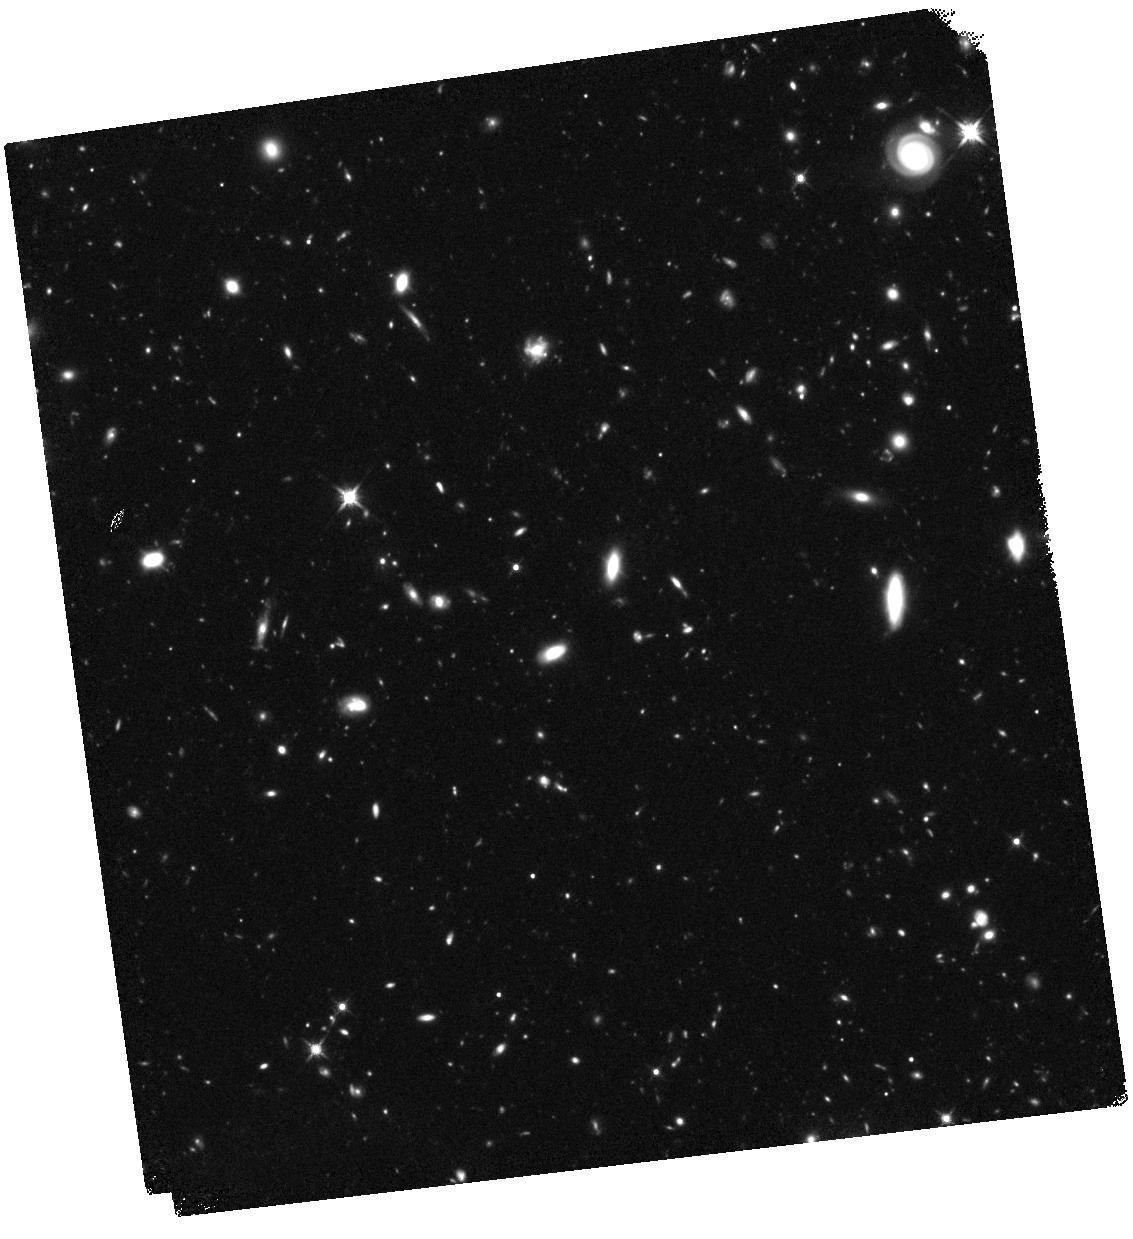
Target: ABELL-S1063-HFFPAR. Instrument: WFC3/IR. Filter: F140W. Exposure: 1.6 h. Observation ID: hst_14037_a1_wfc3_ir_f140w_icqta1

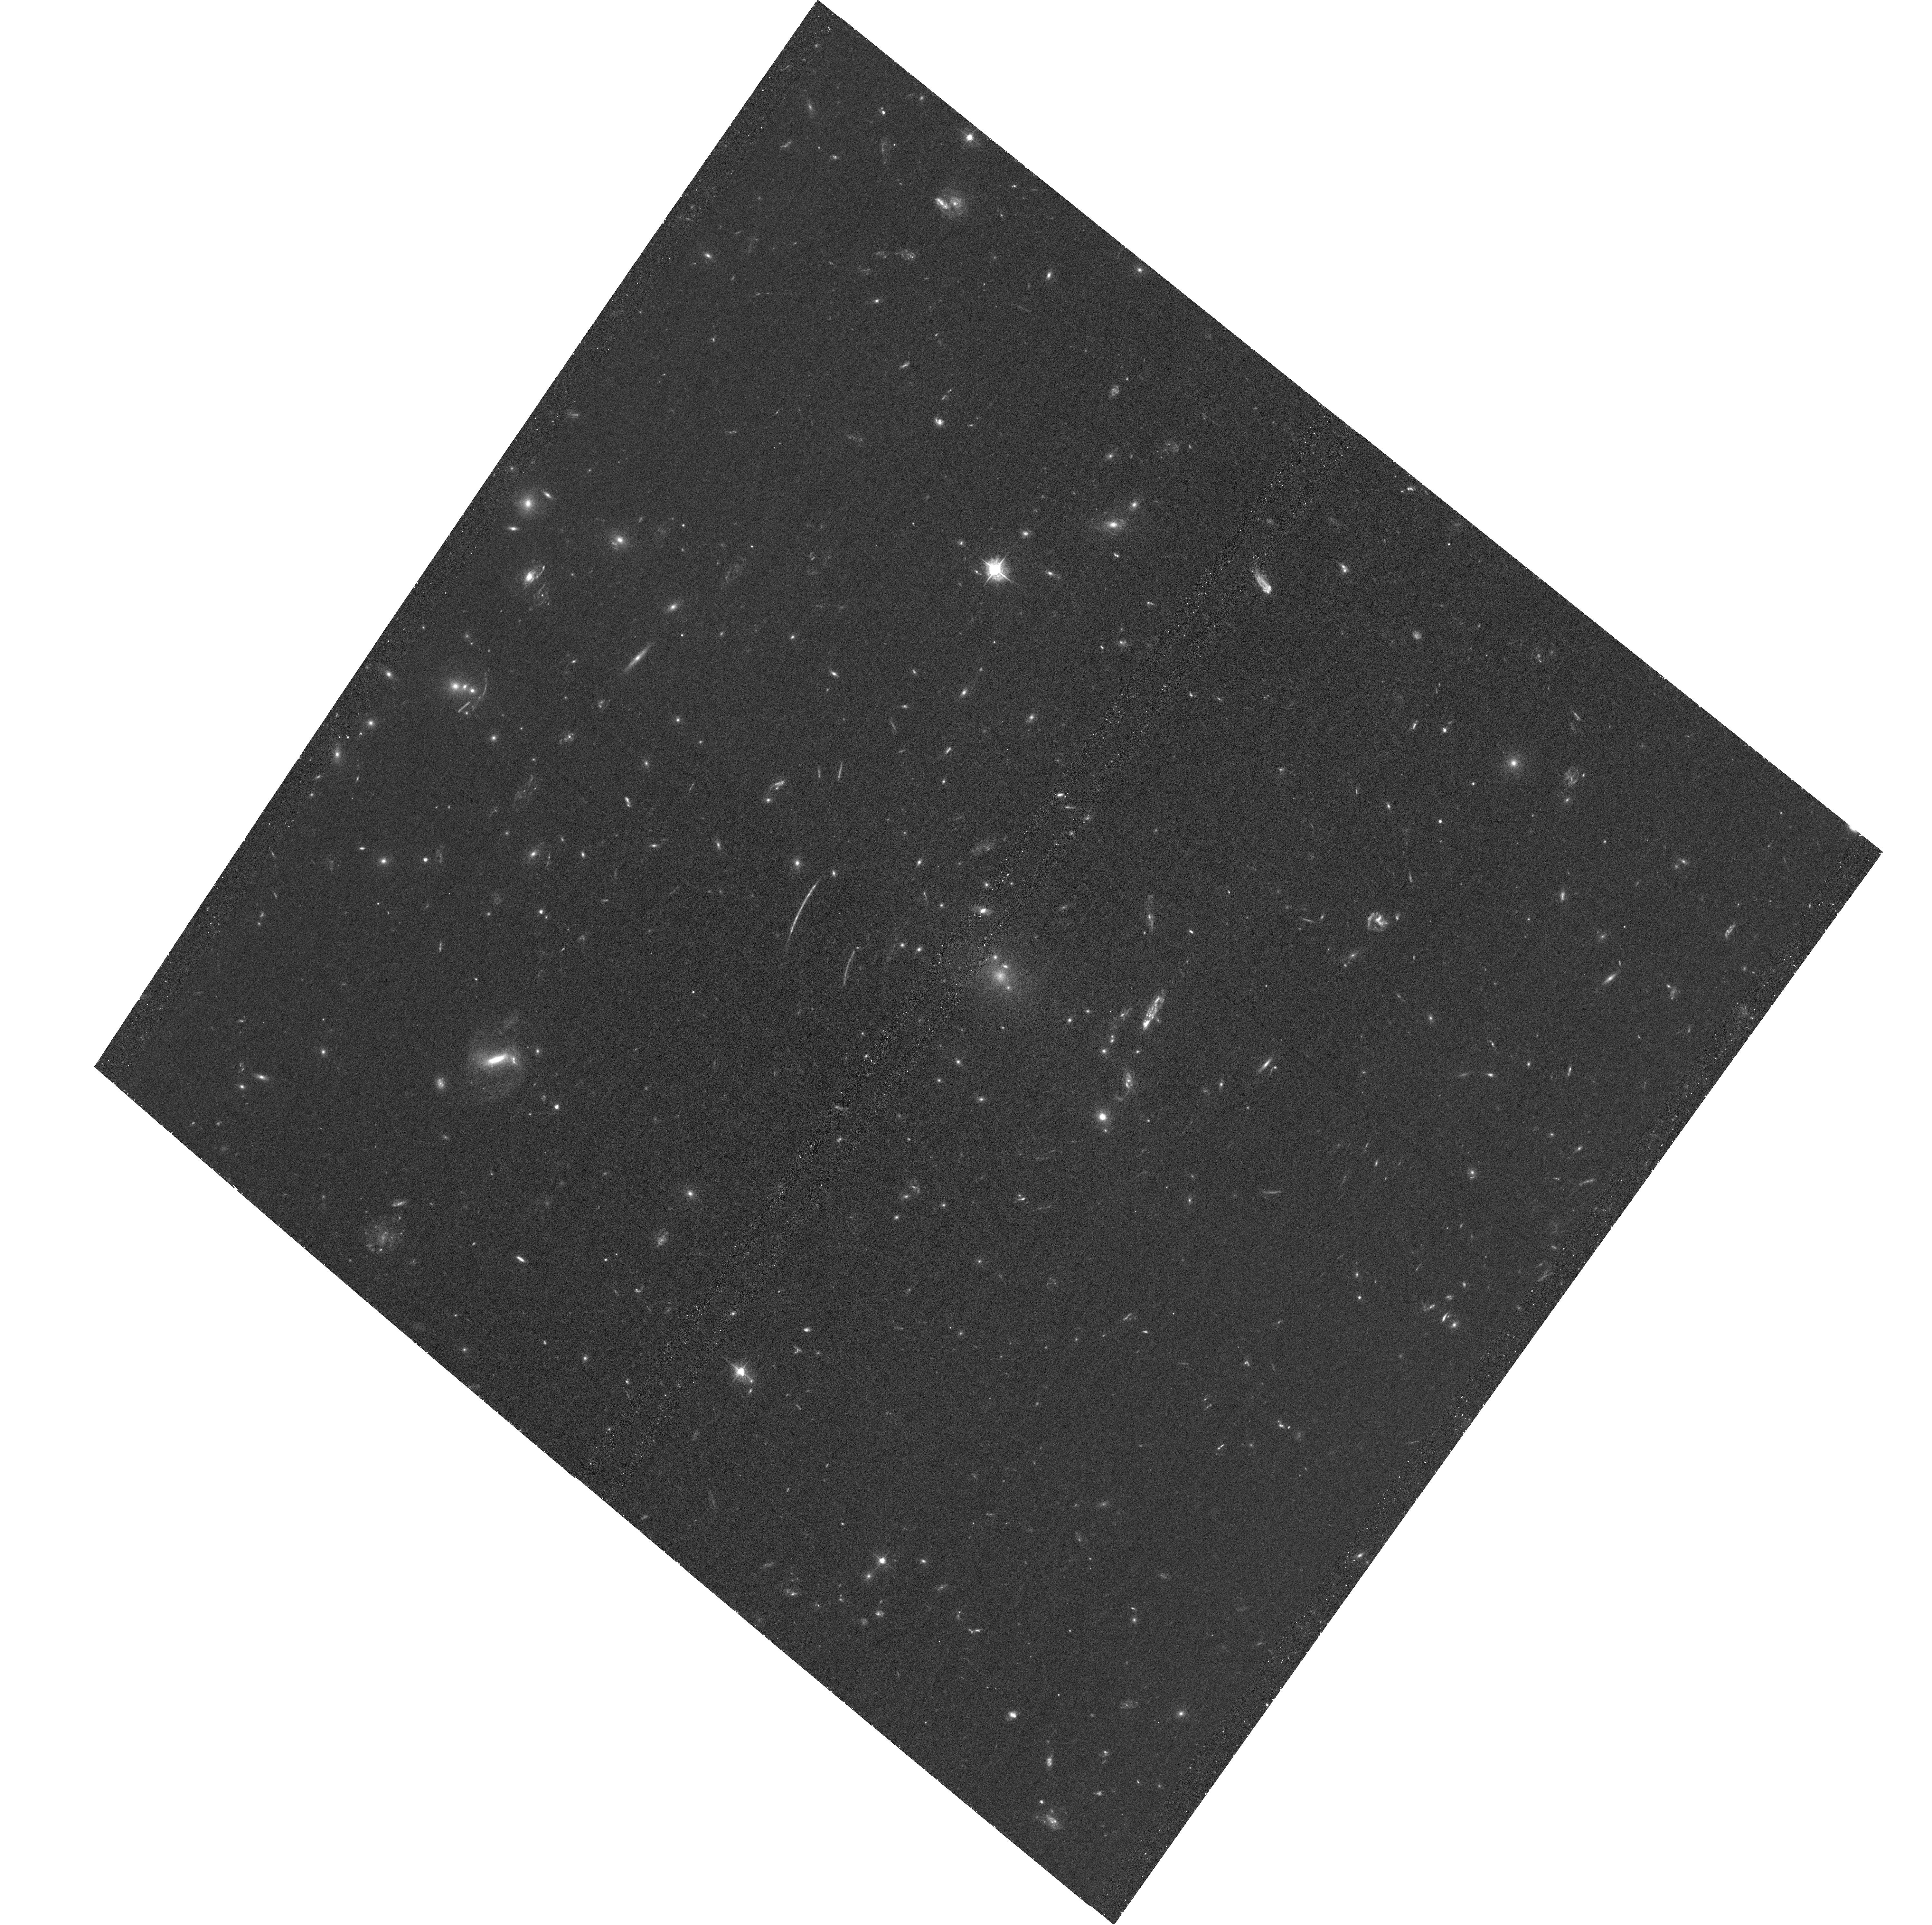
Target: ABELL-S1063. Instrument: ACS/WFC. Filter: F435W. Exposure: 1.4 h. Observation ID: hst_14037_b8_acs_wfc_f435w_jcqtb8

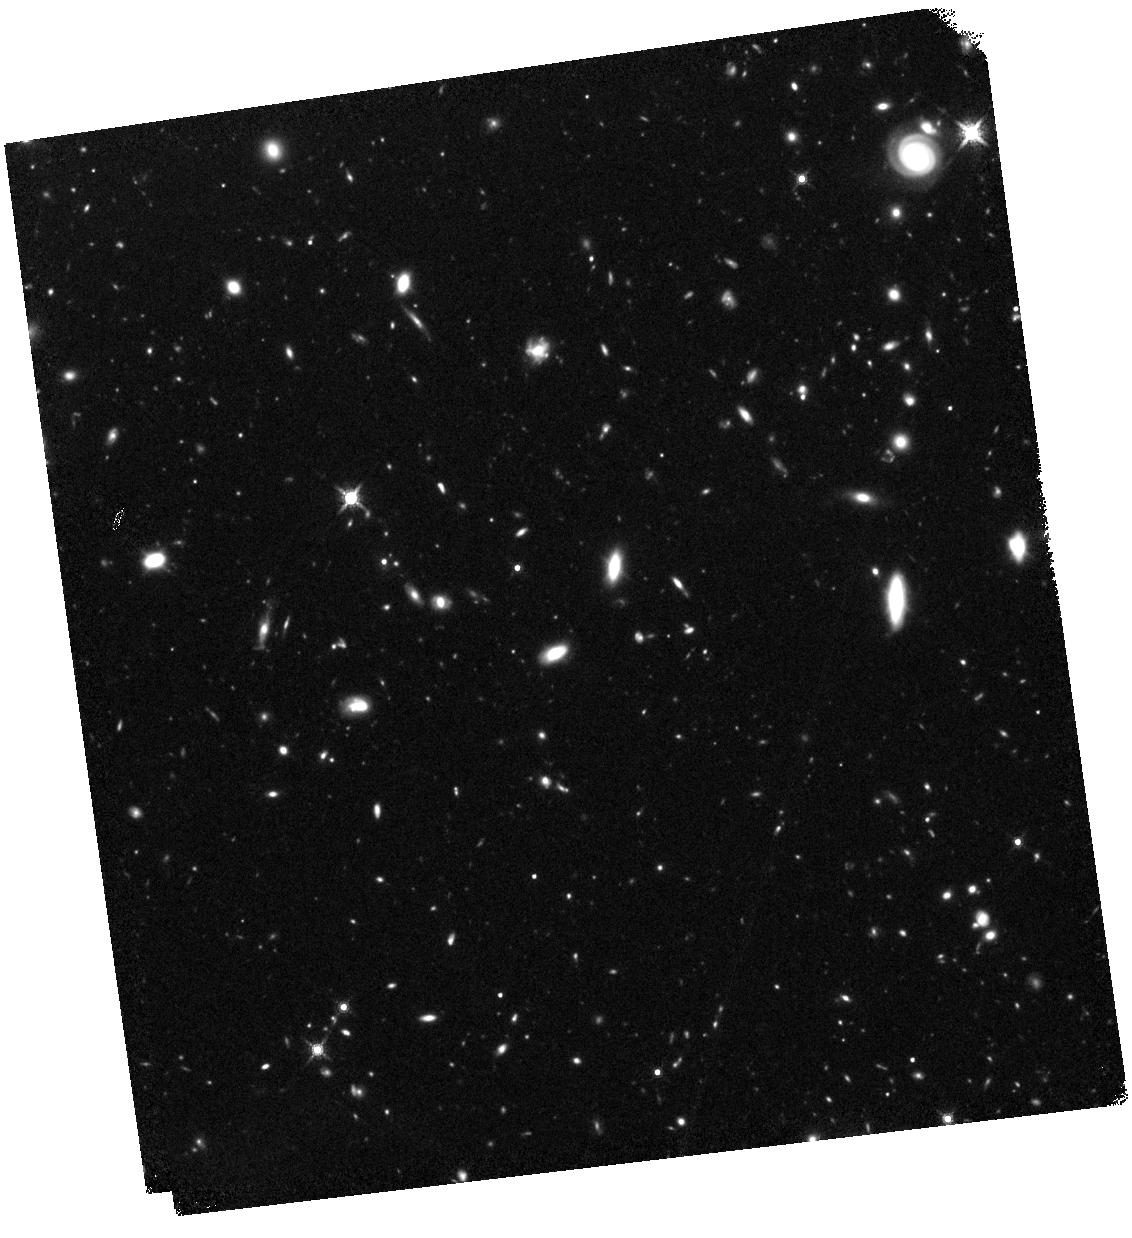
Target: ABELL-S1063-HFFPAR. Instrument: WFC3/IR. Filter: F160W. Exposure: 1.6 h. Observation ID: hst_14037_b6_wfc3_ir_f160w_icqtb6

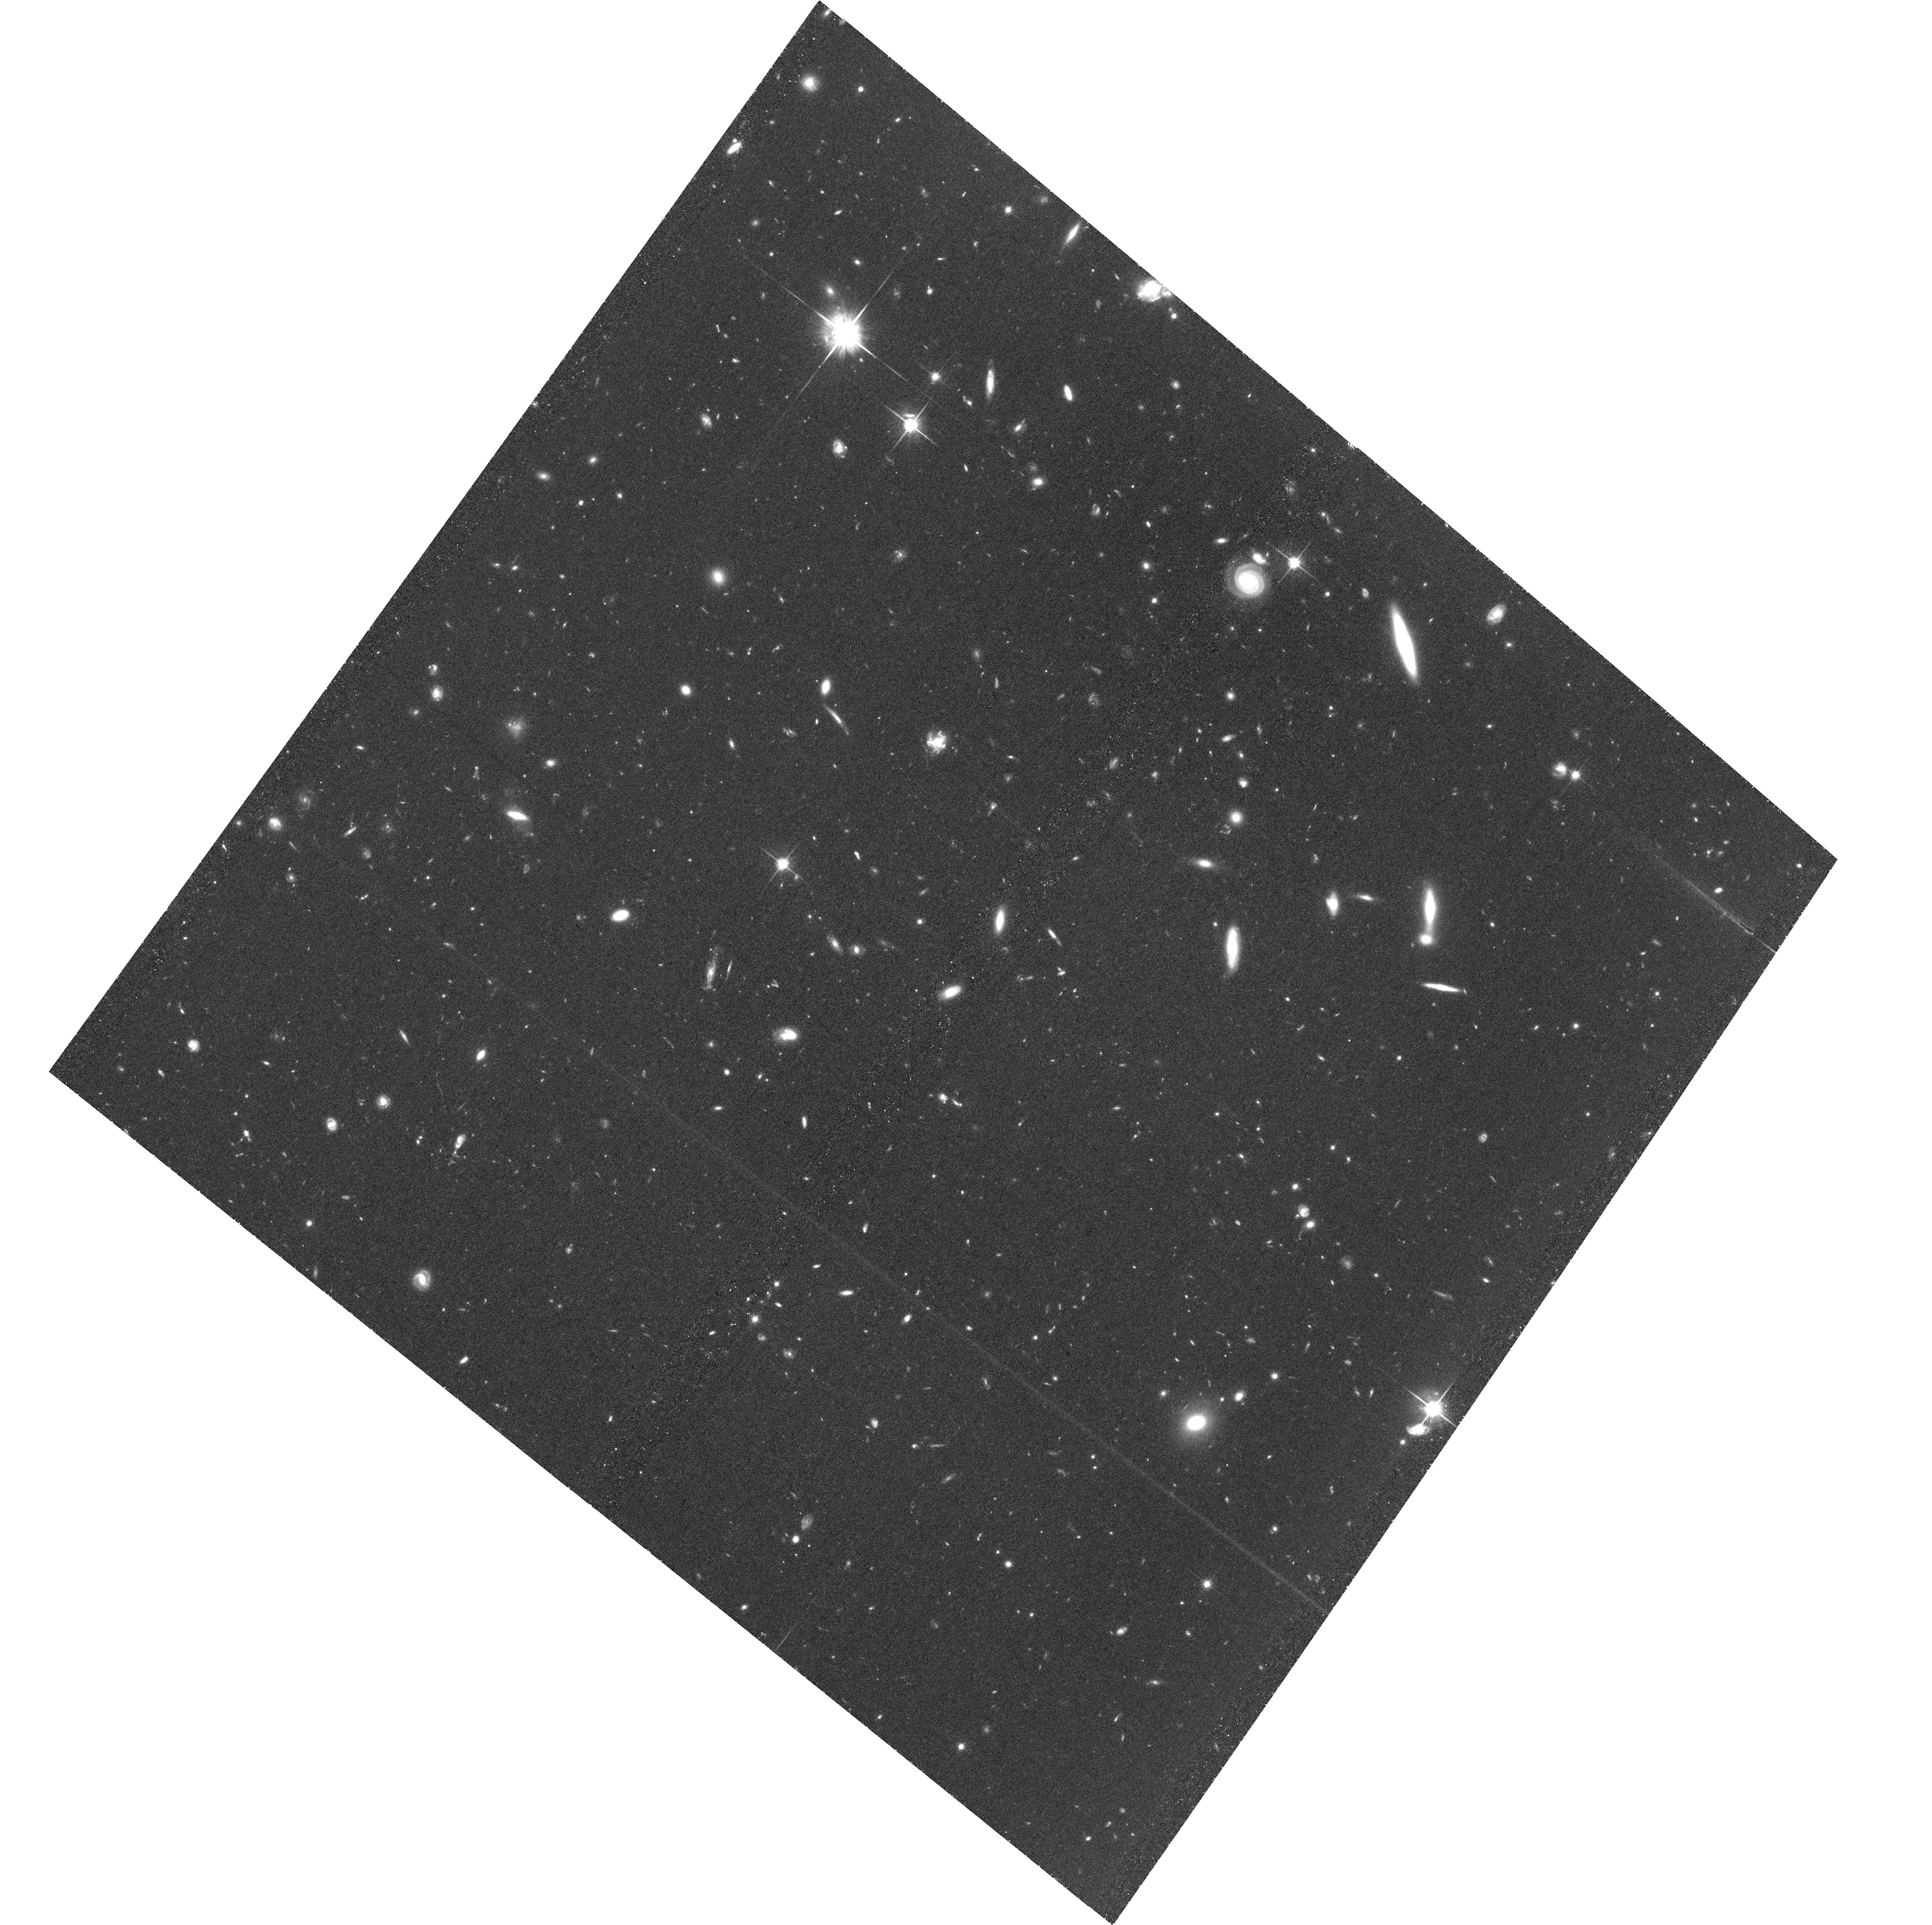
Target: ABELL-S1063-HFFPAR. Instrument: ACS/WFC. Filter: F814W. Exposure: 1.4 h. Observation ID: hst_14037_51_acs_wfc_f814w_jcqt51

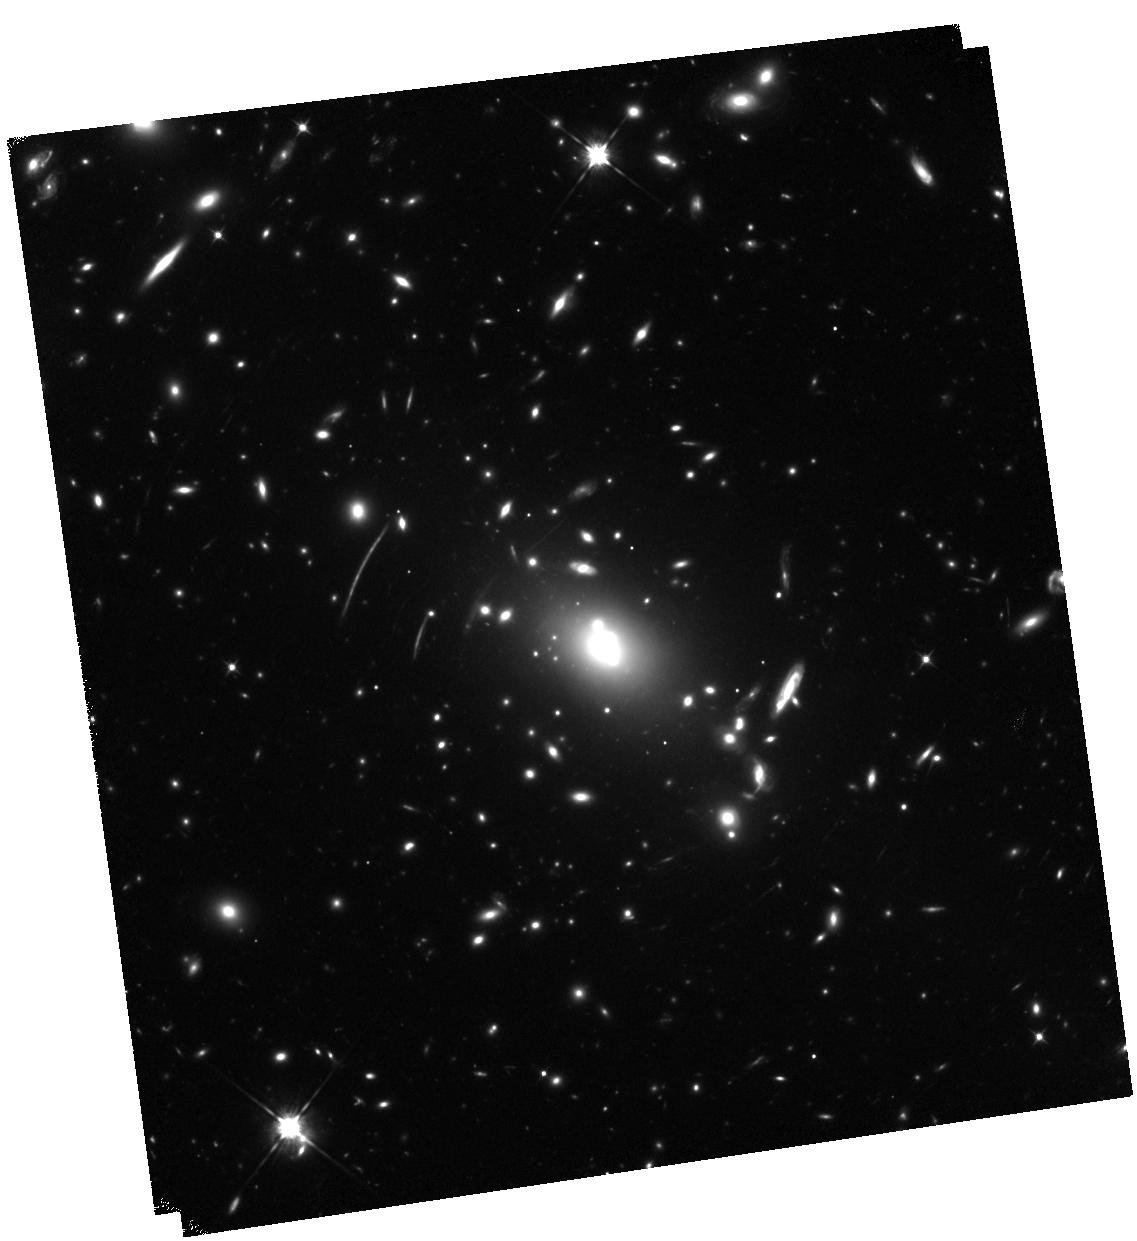
Target: ABELL-S1063. Instrument: WFC3/IR. Filter: F105W. Exposure: 1.6 h. Observation ID: hst_14037_81_wfc3_ir_f105w_icqt81

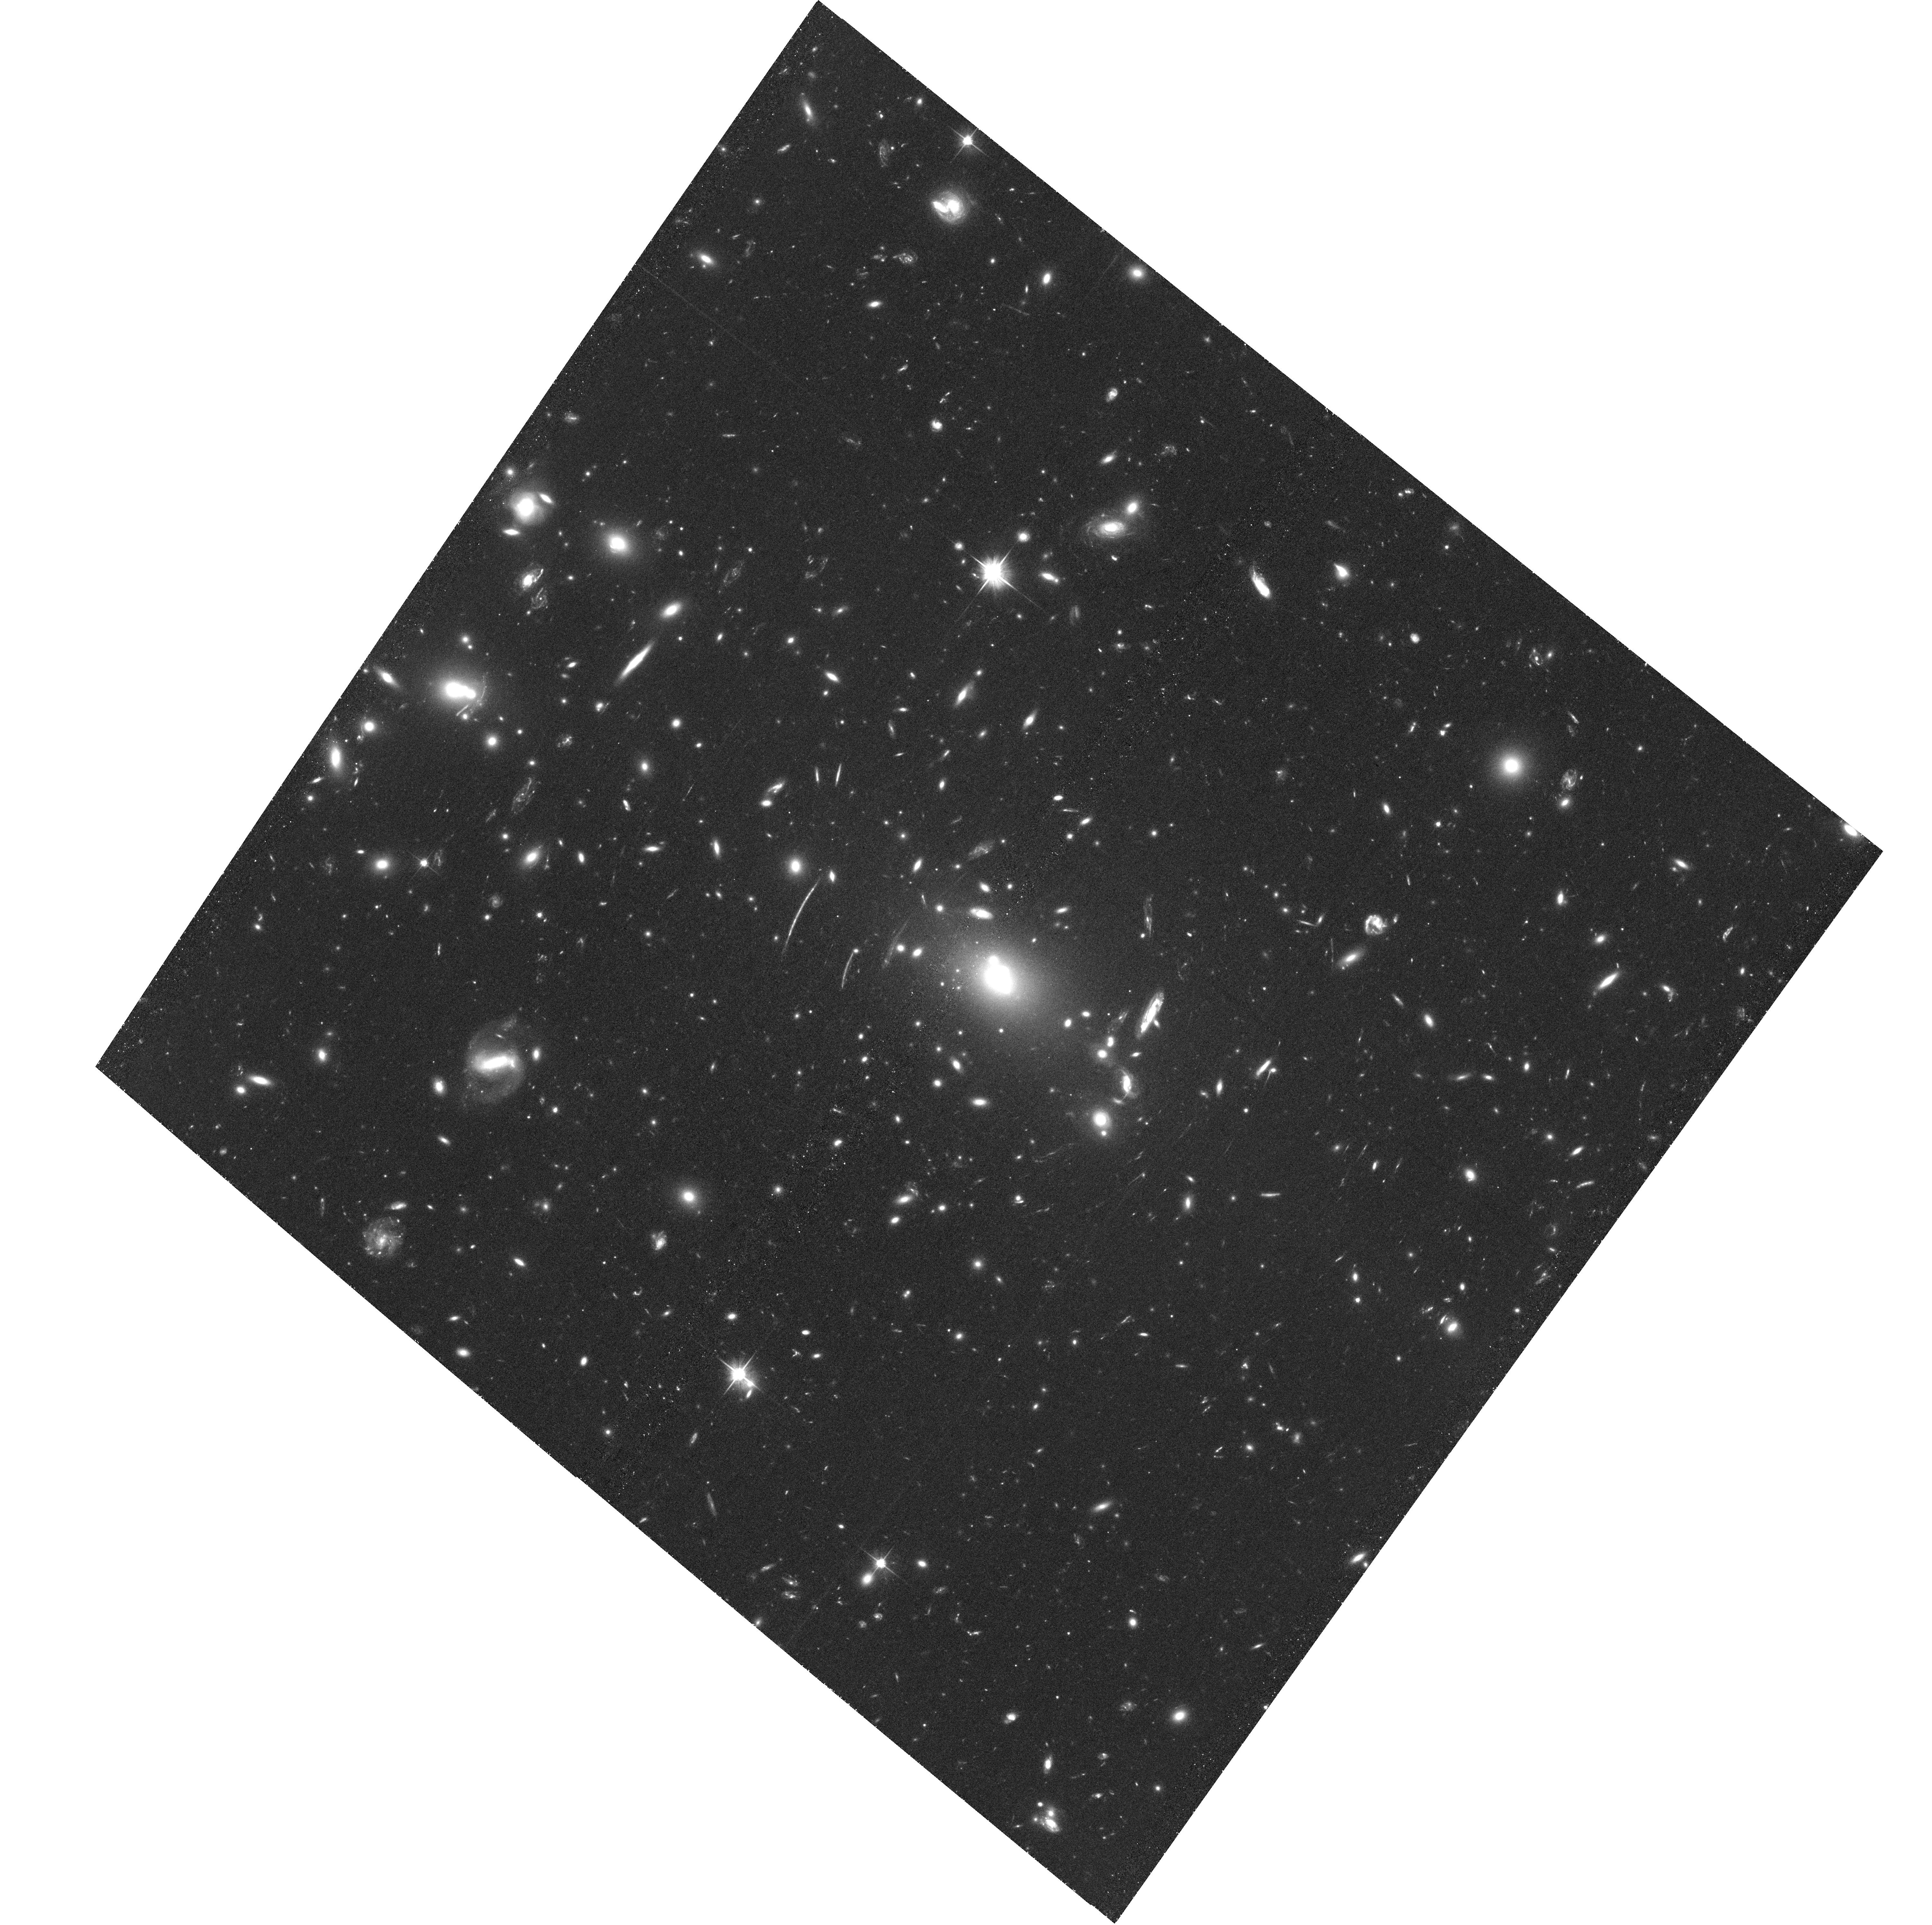
Target: ABELL-S1063. Instrument: ACS/WFC. Filter: F606W. Exposure: 1.4 h. Observation ID: hst_14037_a1_acs_wfc_f606w_jcqta1

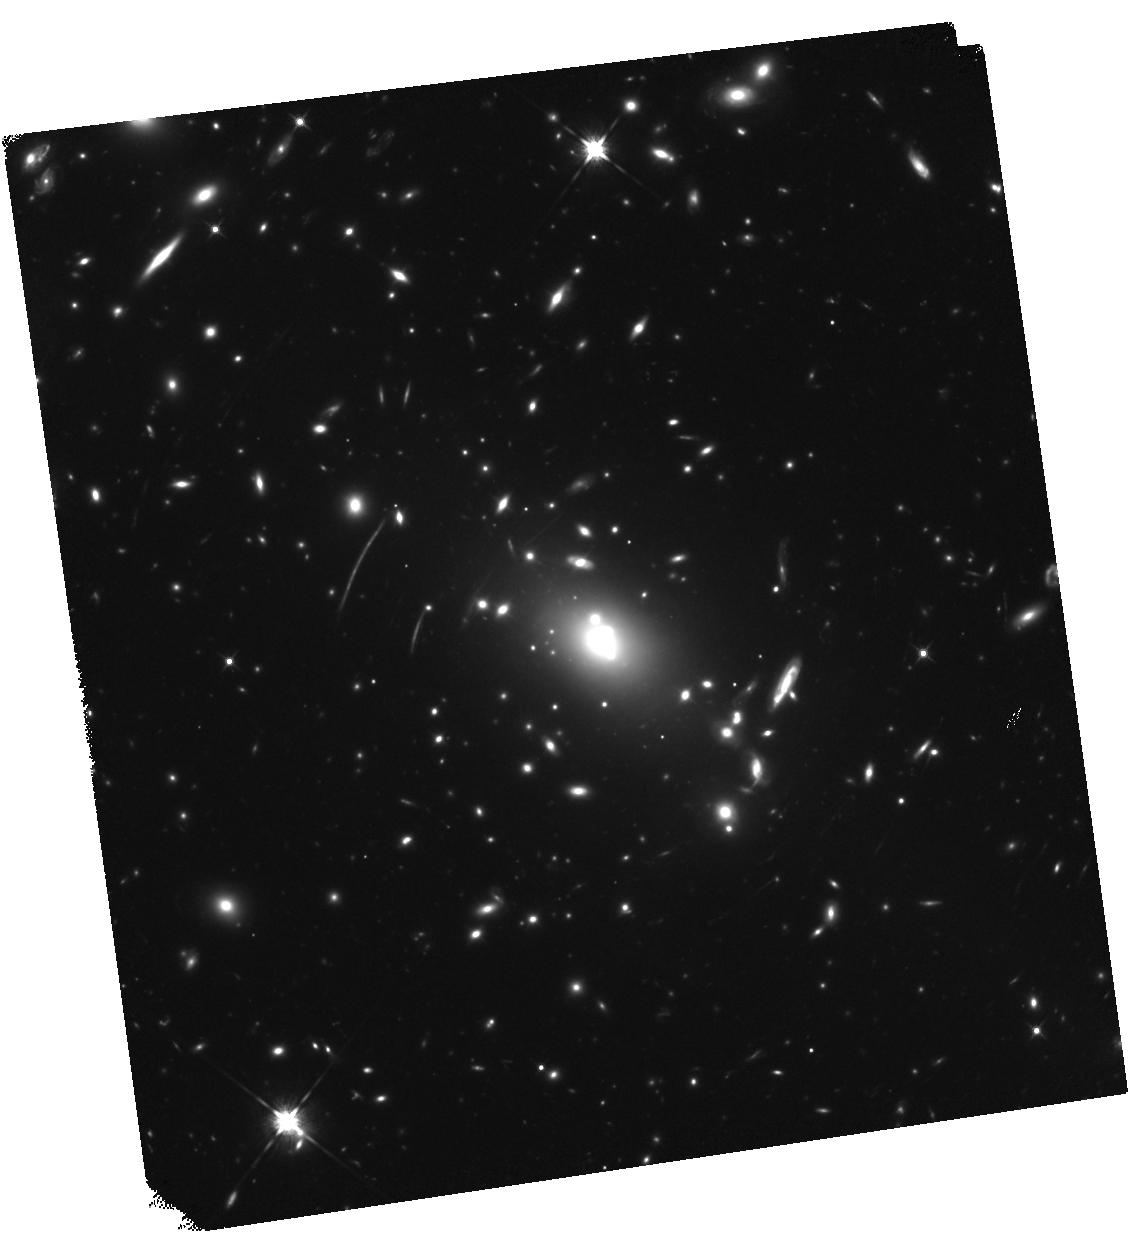
Target: ABELL-S1063. Instrument: WFC3/IR. Filter: F125W. Exposure: 1.5 h. Observation ID: hst_14037_67_wfc3_ir_f125w_icqt67

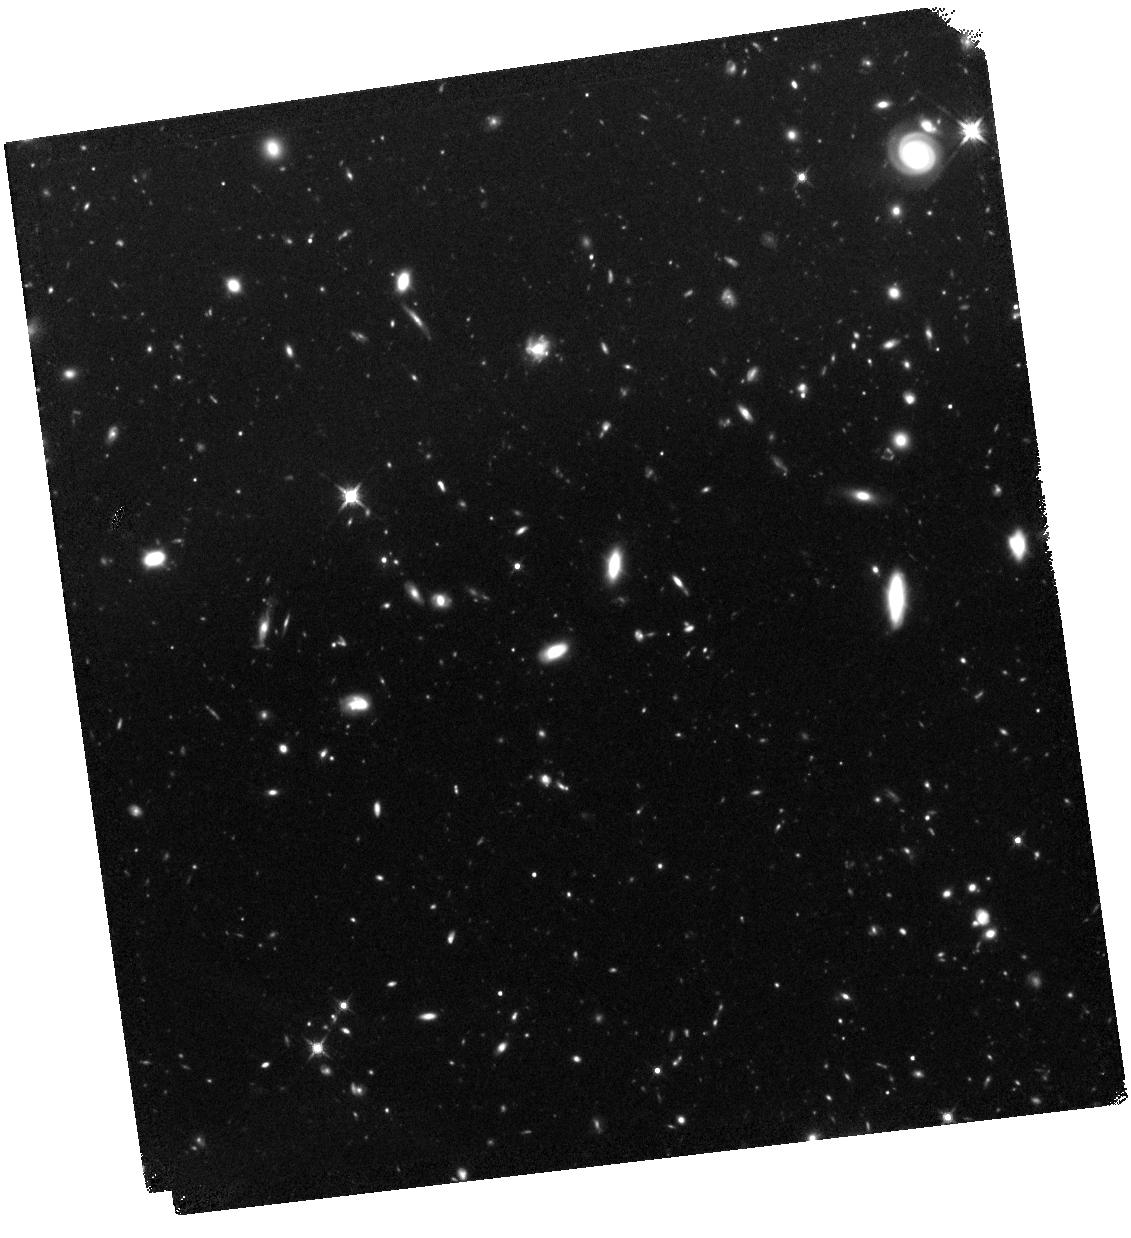
Target: ABELL-S1063-HFFPAR. Instrument: WFC3/IR. Filter: F140W. Exposure: 1.5 h. Observation ID: hst_14037_ba_wfc3_ir_f140w_icqtba

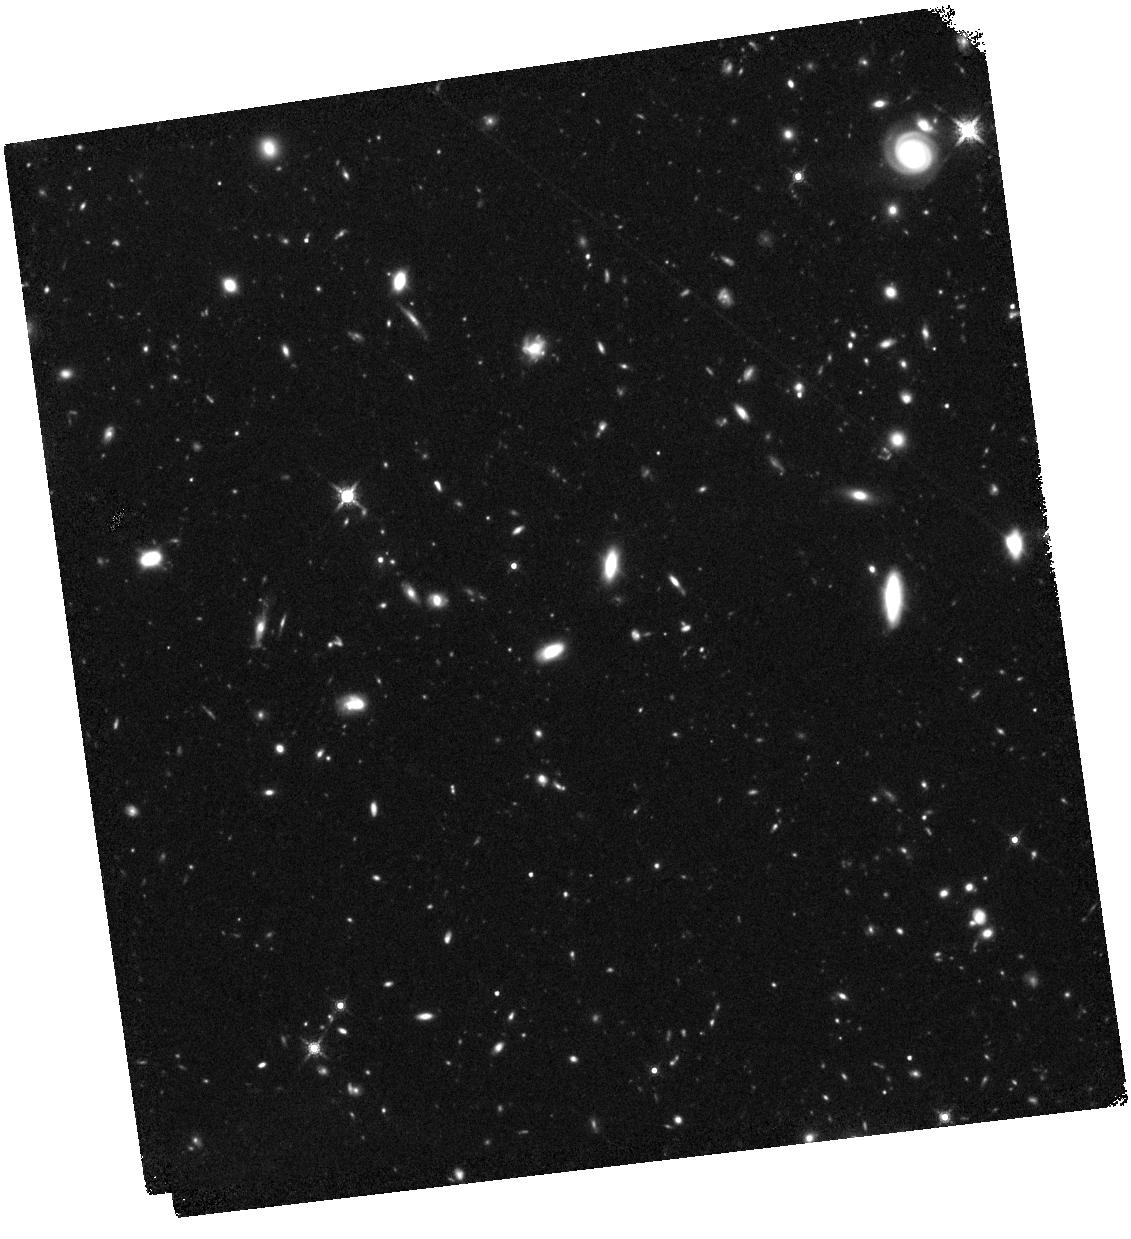
Target: ABELL-S1063-HFFPAR. Instrument: WFC3/IR. Filter: F160W. Exposure: 1.6 h. Observation ID: hst_14037_b7_wfc3_ir_f160w_icqtb7

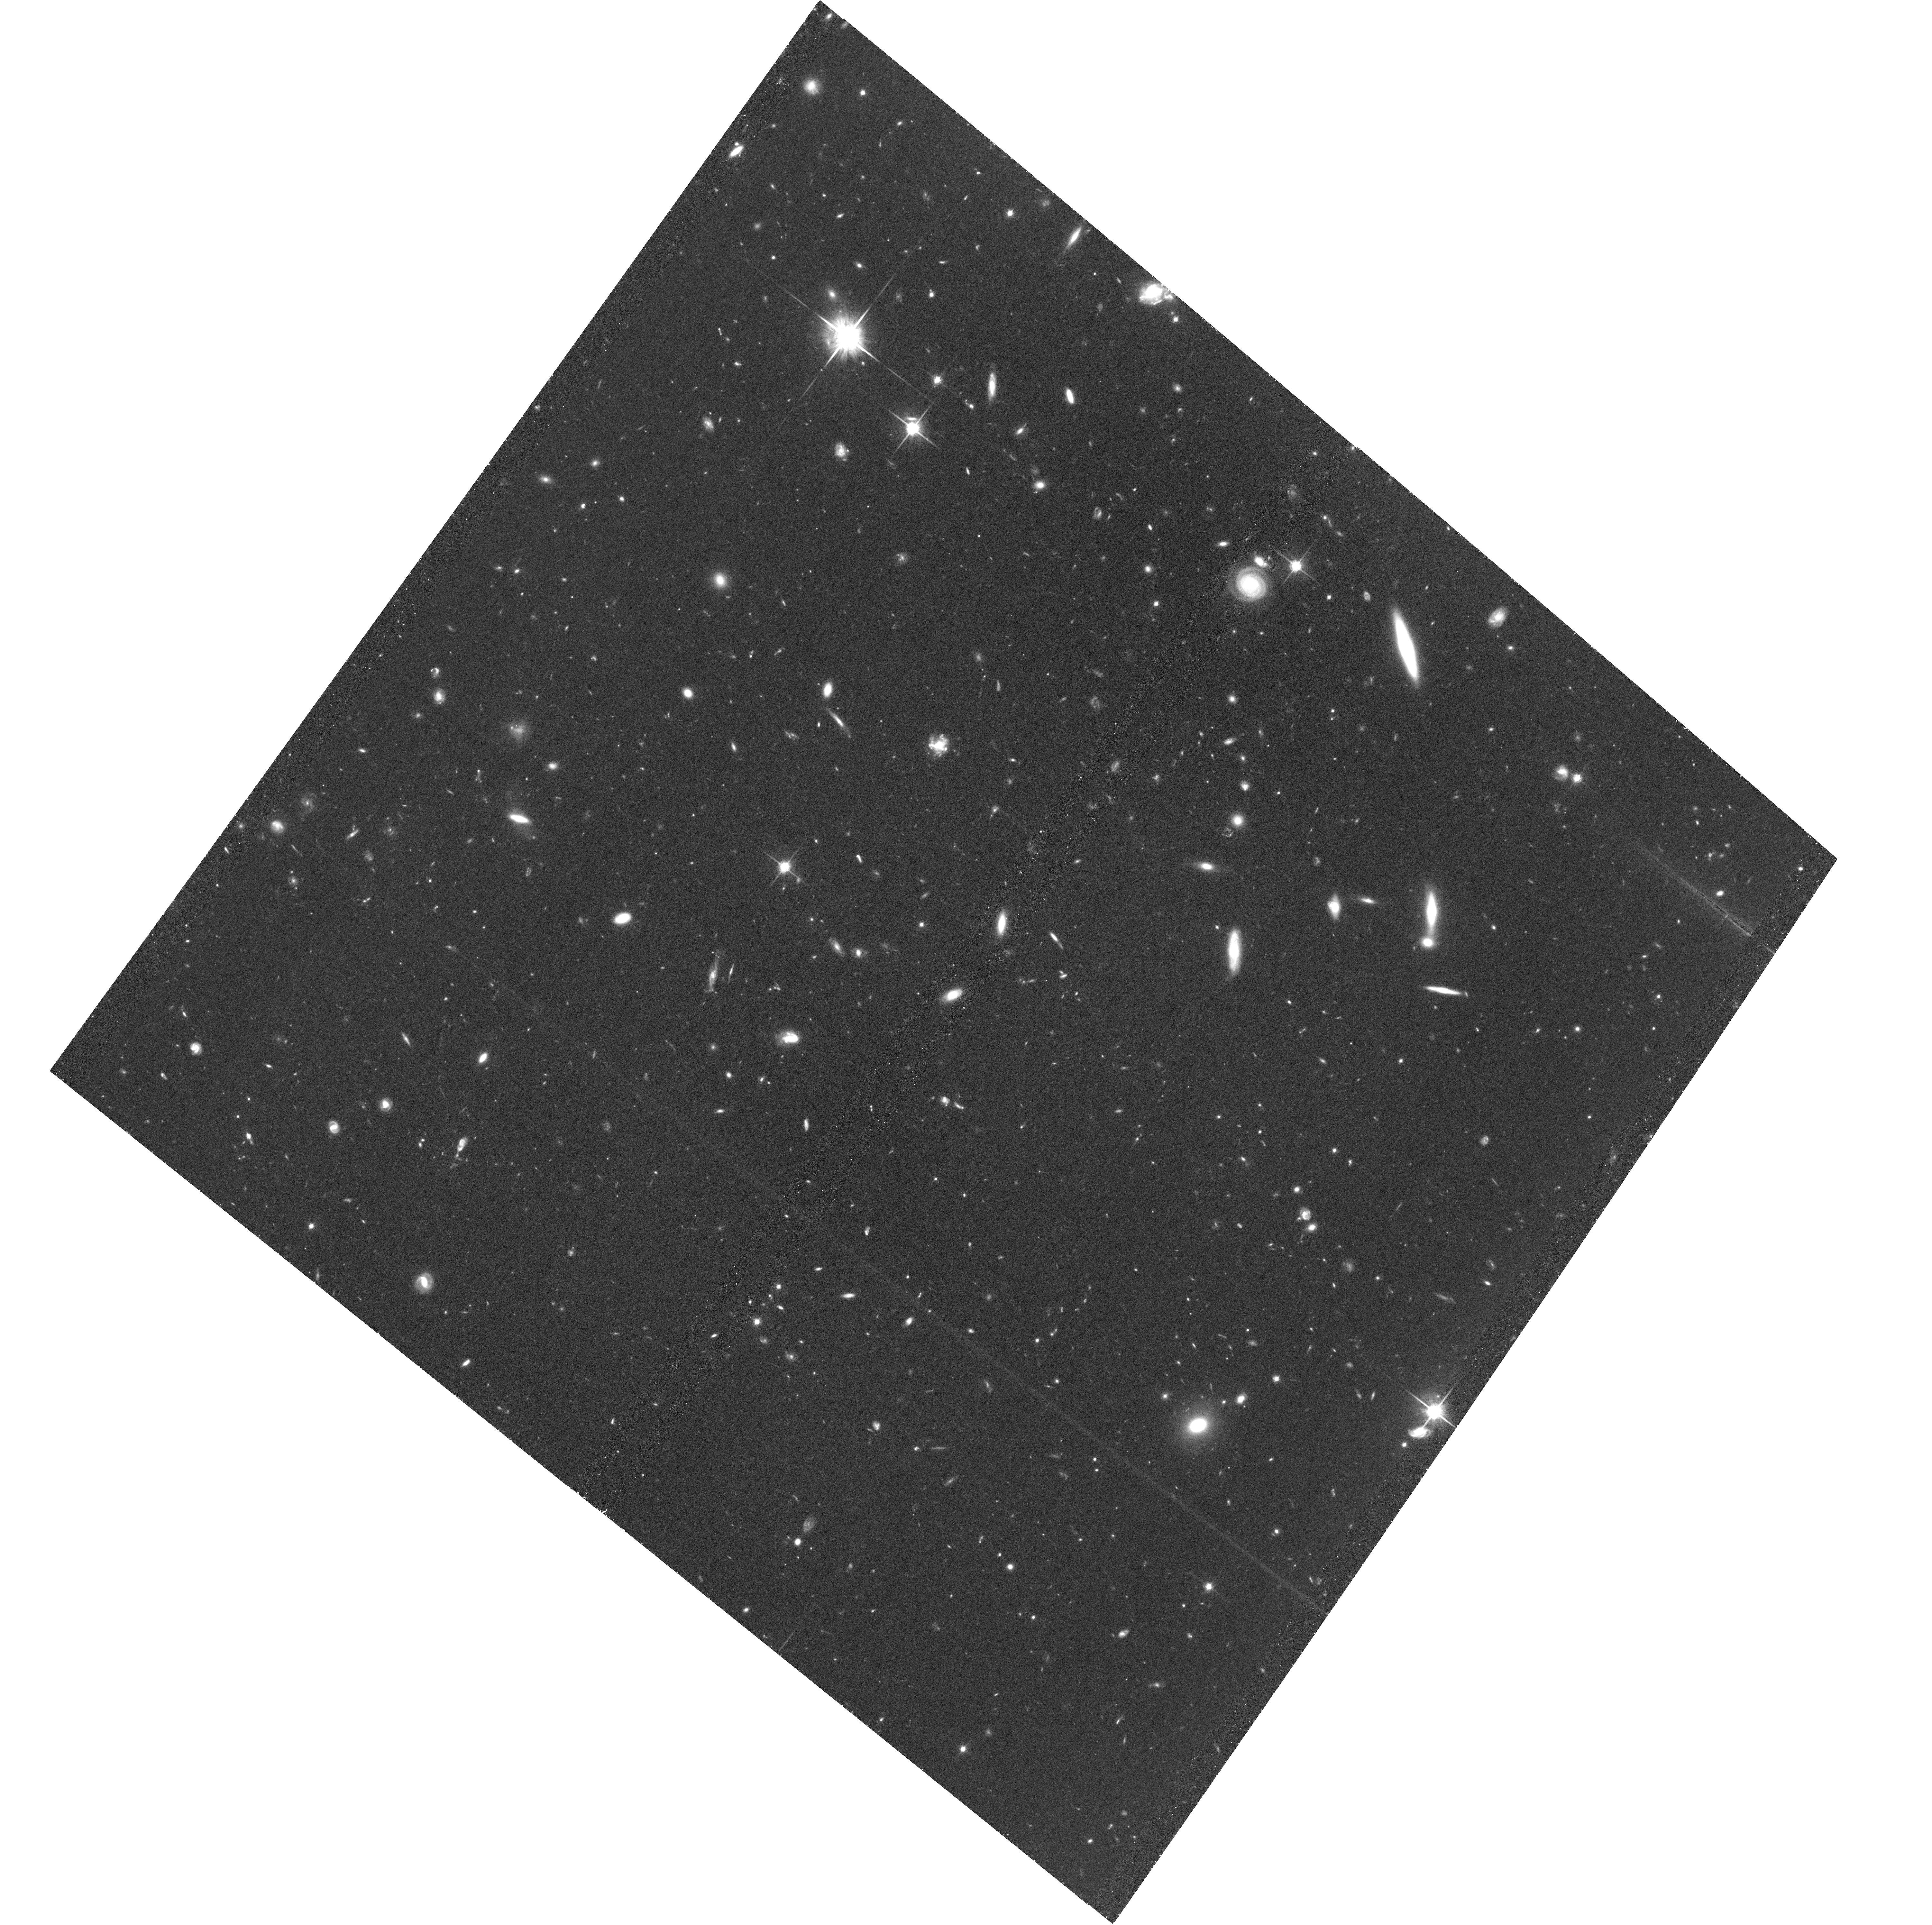
Target: ABELL-S1063-HFFPAR. Instrument: ACS/WFC. Filter: F814W. Exposure: 1.4 h. Observation ID: hst_14037_99_acs_wfc_f814w_jcqt99

HST Frontier Fields - Observations of Abell S1063 (PI: Lotz, Jennifer)

Using Director's Discretionary (DD) observing time, HST will undertake a revolutionary deep field observing program to peer deeper into the Universe than ever before and provide a first glimpse of JWST's universe. These Frontier Fields will combine the power of HST with the natural gravitational telescopes of high-magnification clusters of galaxies to produce the second-deepest observations of blank fields and the deepest observations of clusters and their lensed galaxies ever obtained. The primary science goals of the HST FF are (1) to reveal z~5-10 galaxy populations ~10-50 times intrinsically fainter than any presently known; (2) to solidify our understanding of the stellar masses and star-formation histories of galaxies at the earliest times; (3) provide the first statistically meaningful morphological characterization of z>5 galaxies; and (4) to find z>8 galaxies magnified sufficiently for spectroscopic followup and internal structure studies.